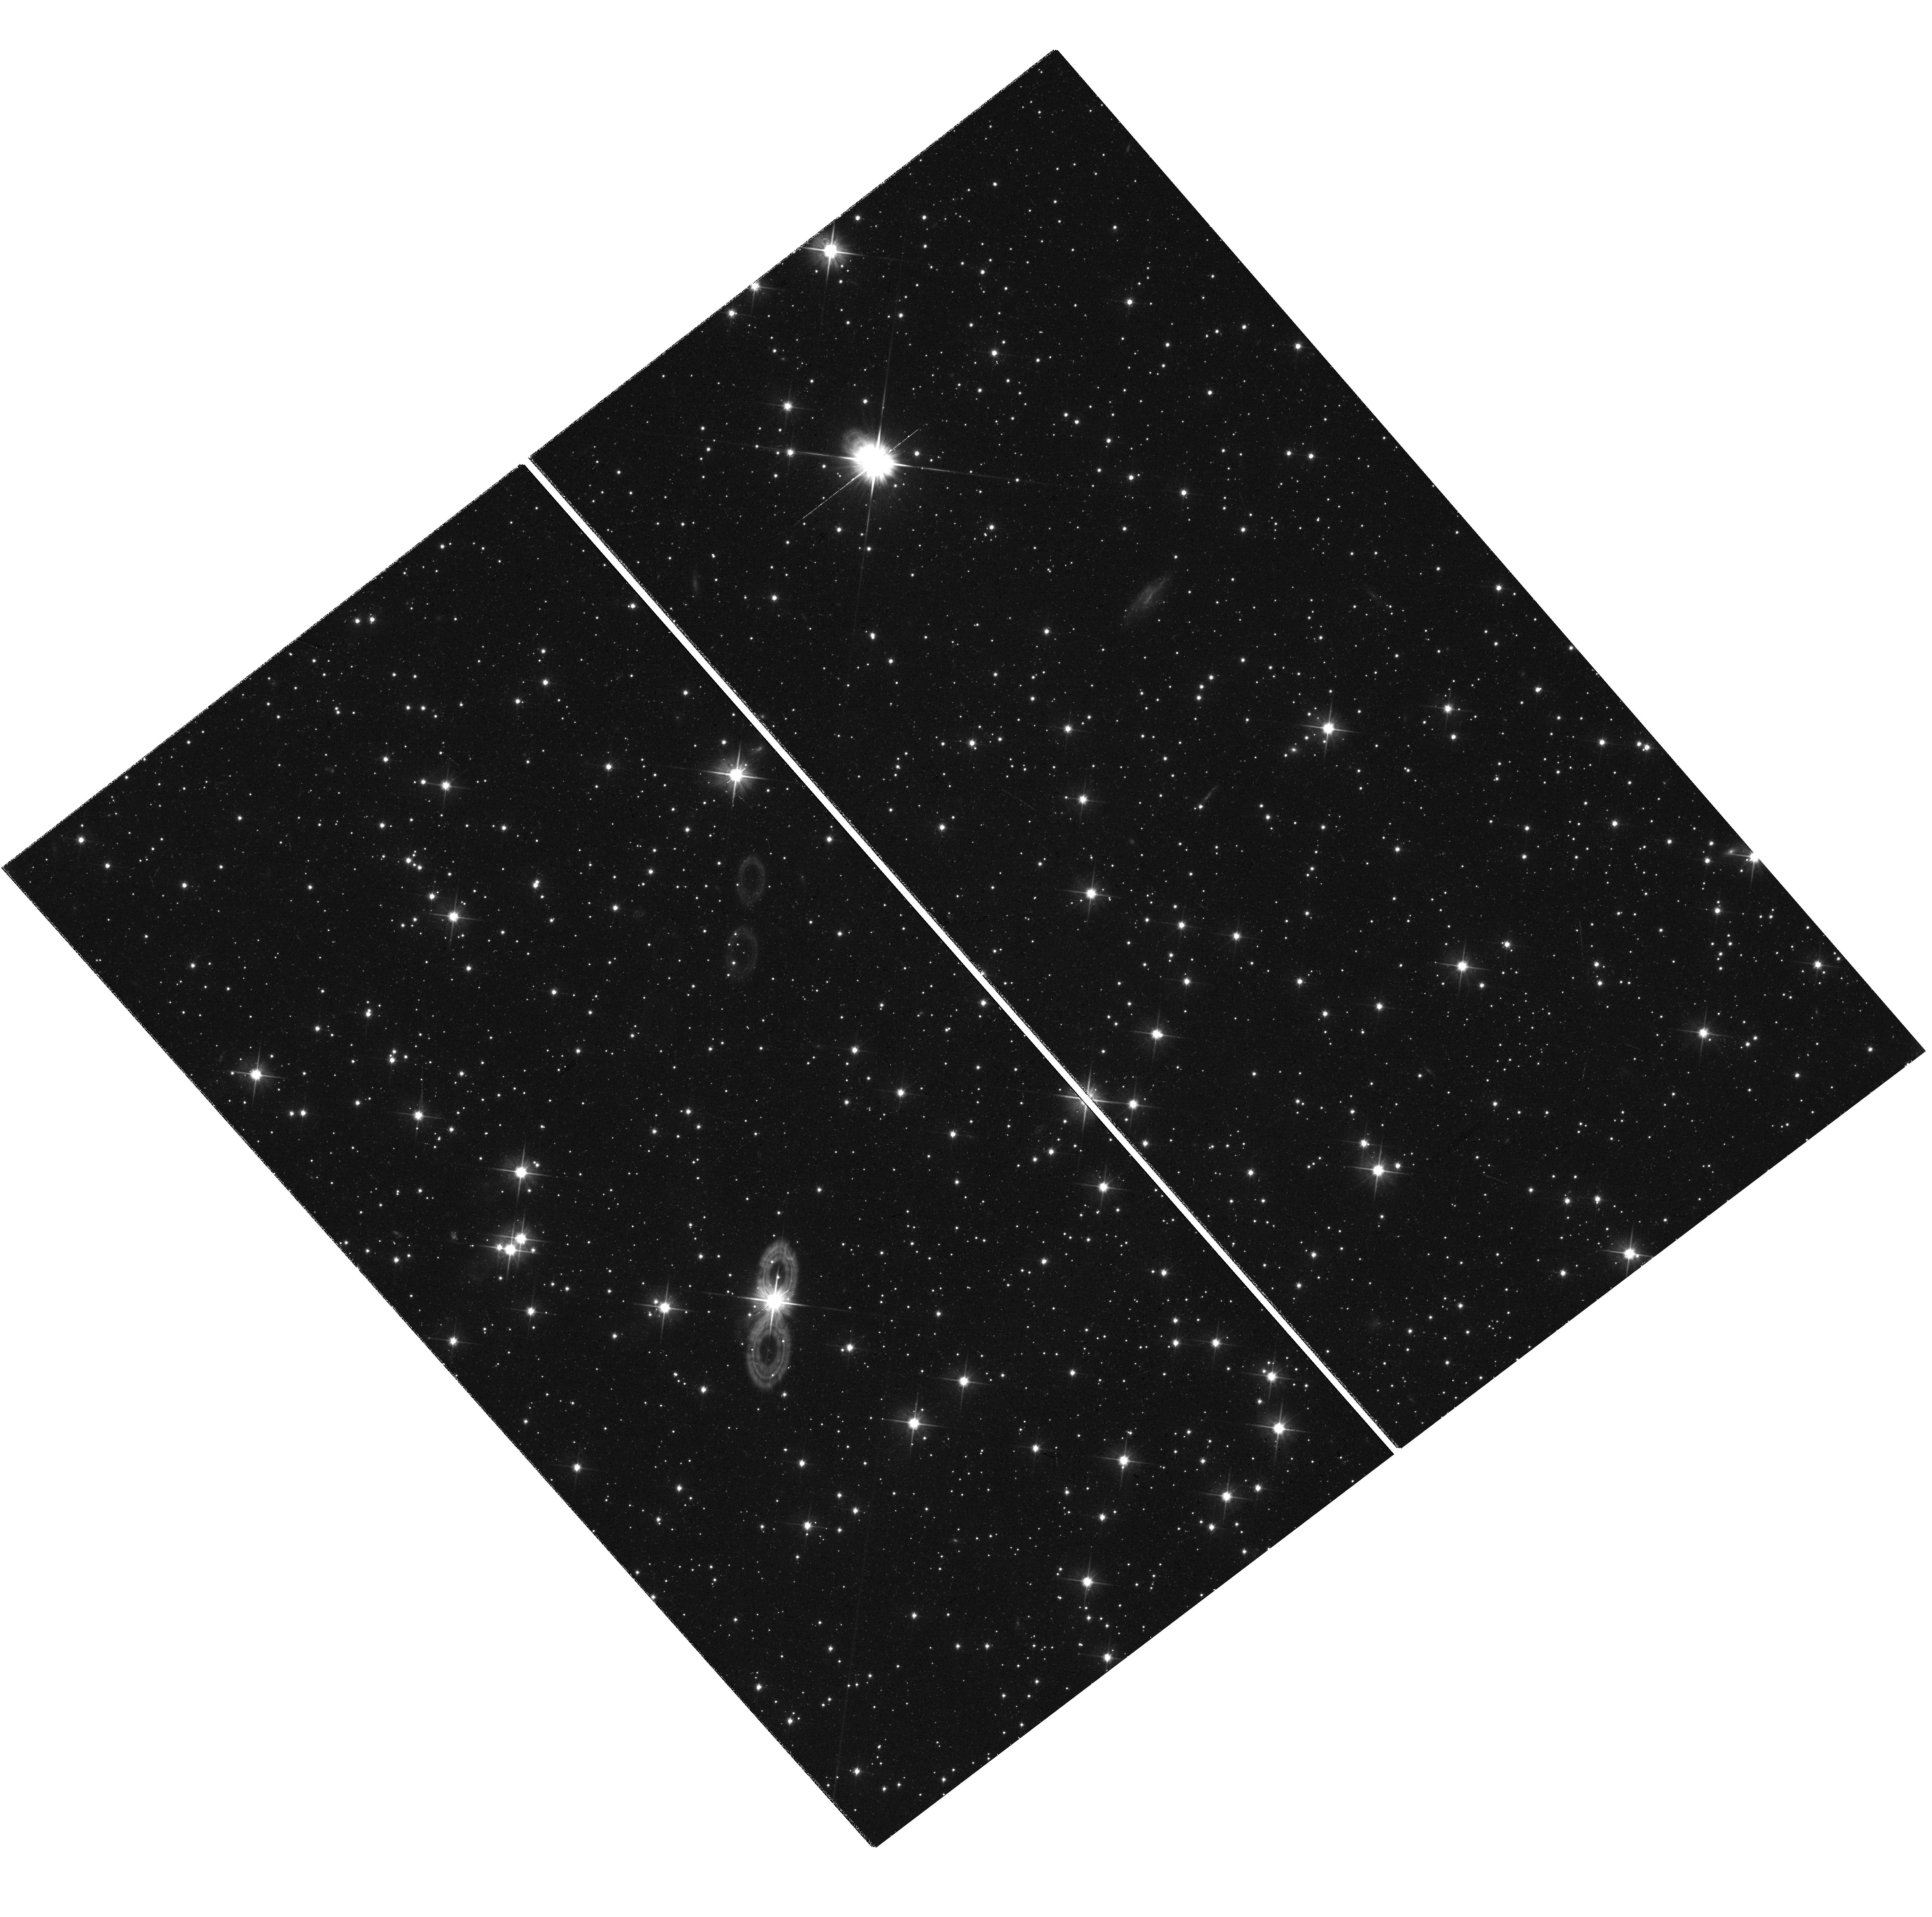
Target: MINNI330. Instrument: WFC3/UVIS. Filter: F606W. Exposure: 17 min. Observation ID: hst_17440_30_wfc3_uvis_f606w_ifb430

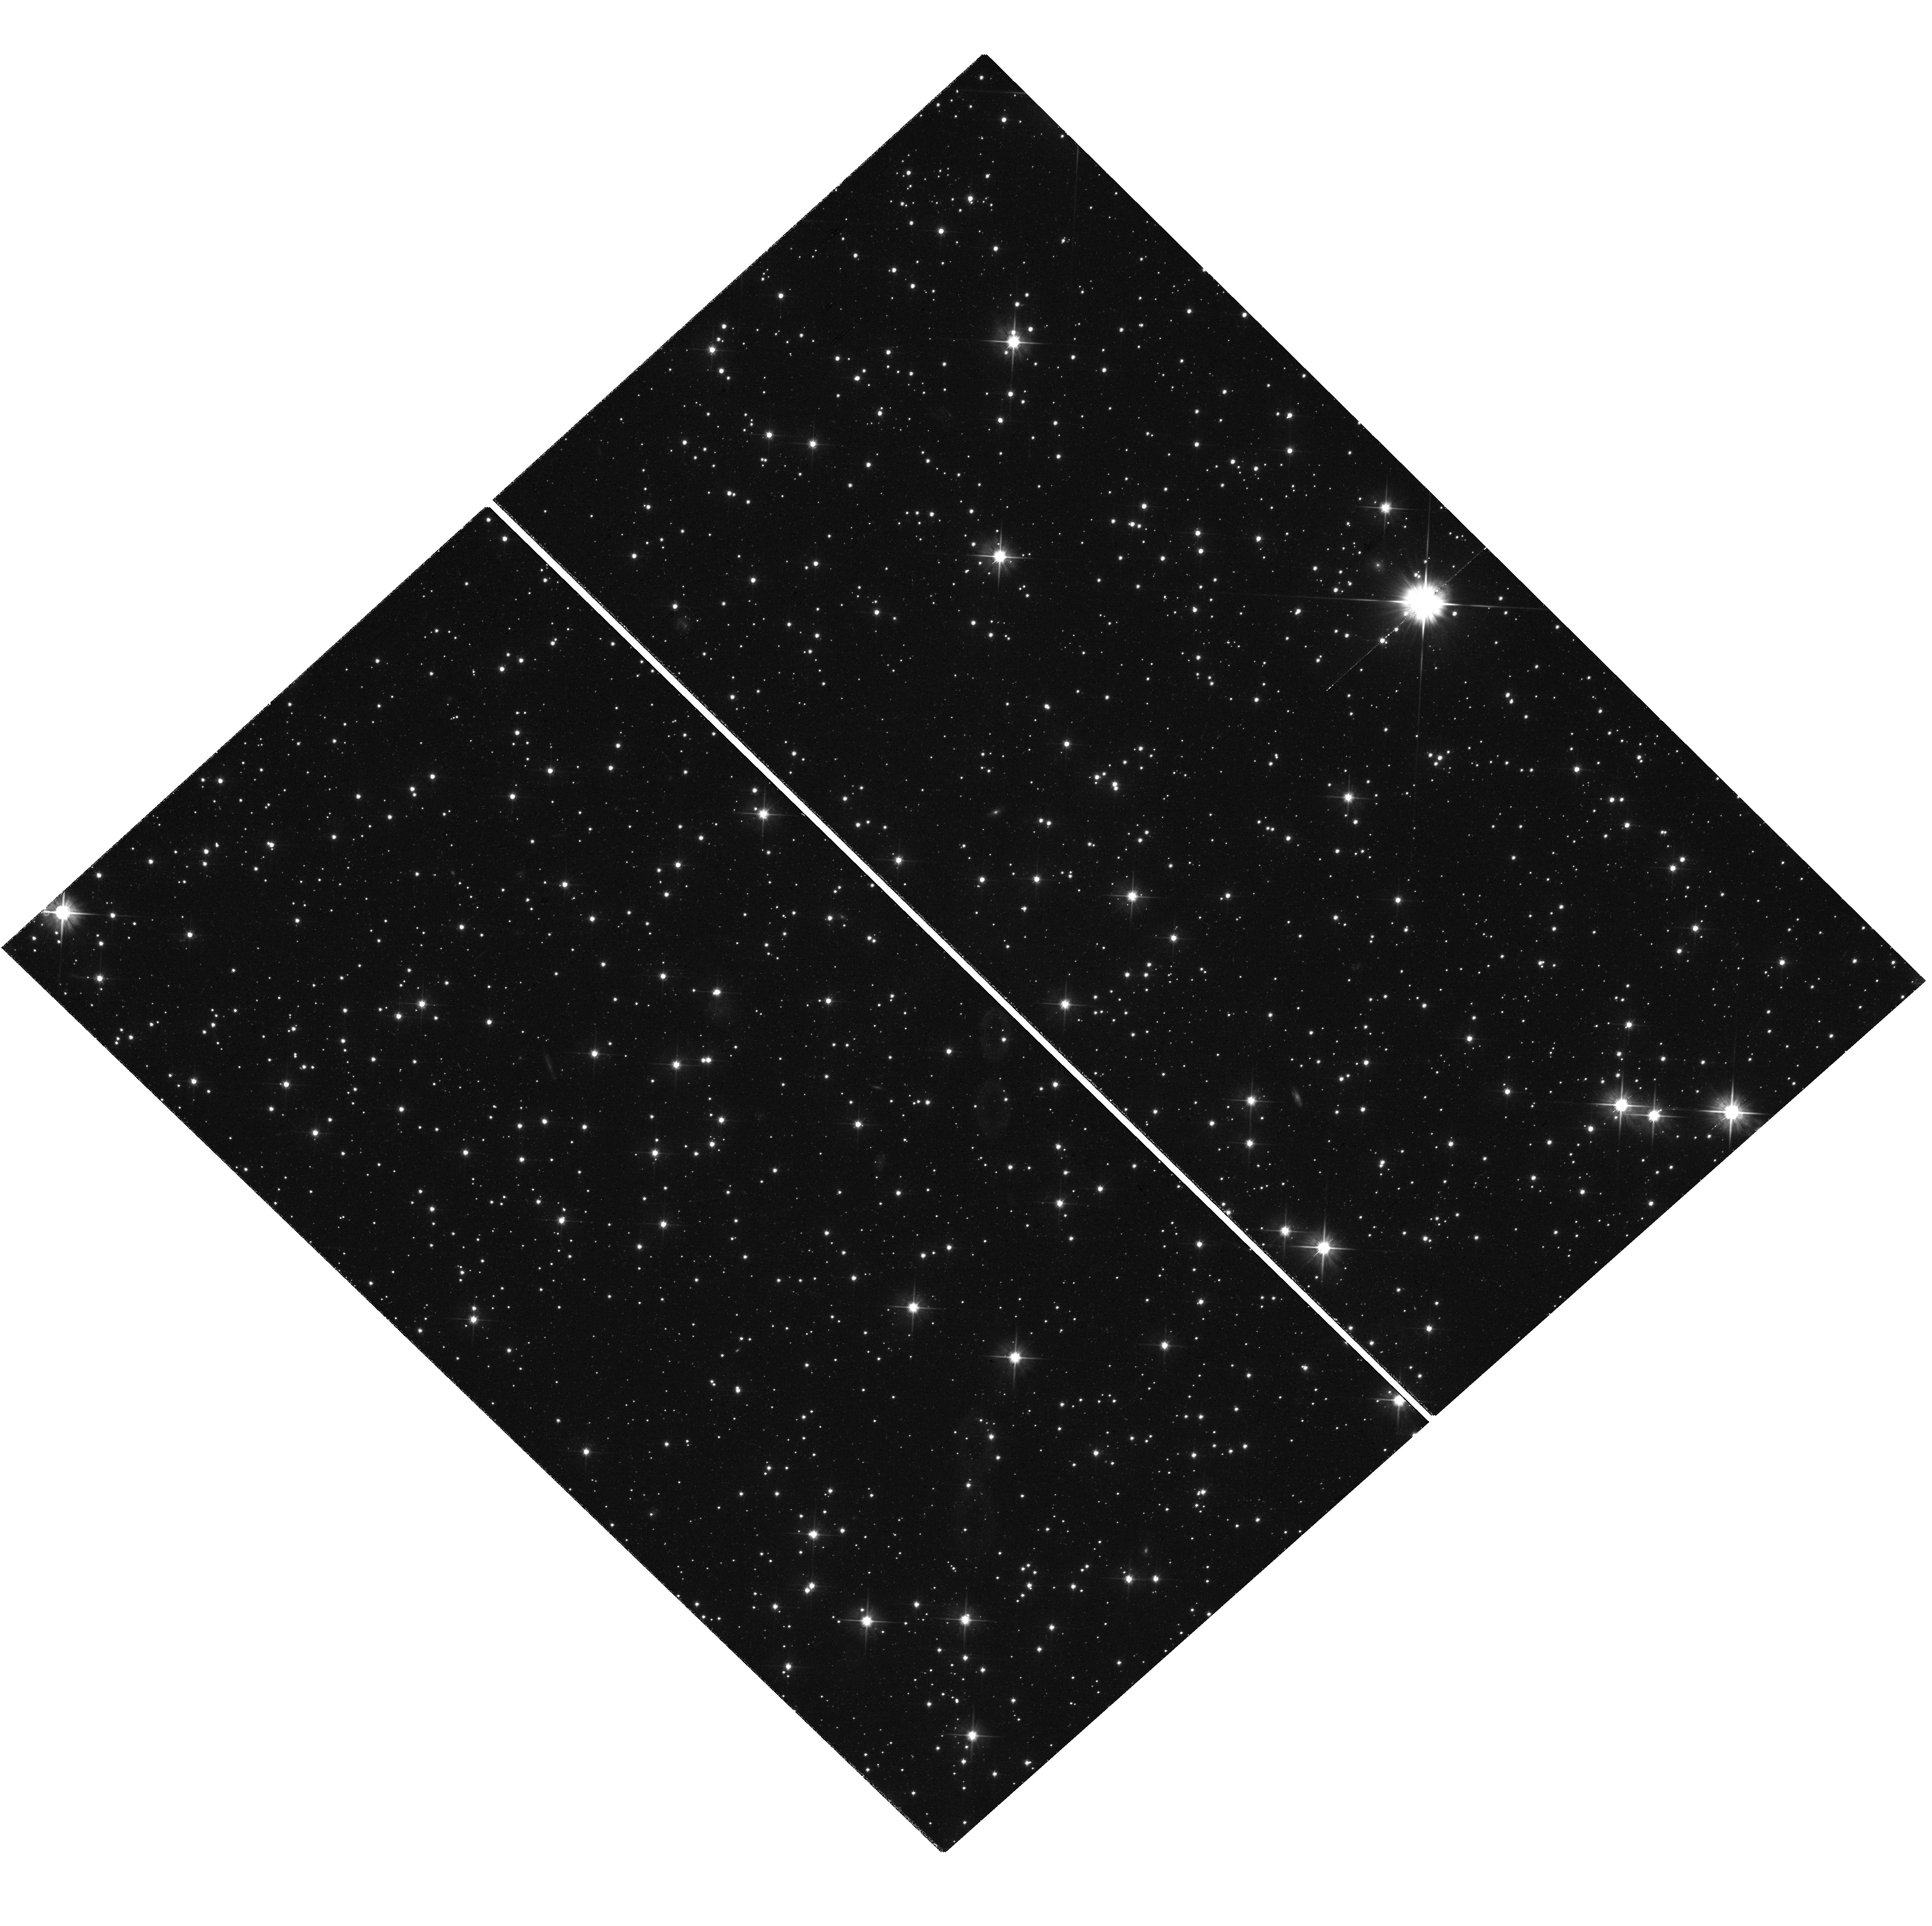
Target: MINNI144. Instrument: WFC3/UVIS. Filter: F606W. Exposure: 17 min. Observation ID: hst_17440_44_wfc3_uvis_f606w_ifb444

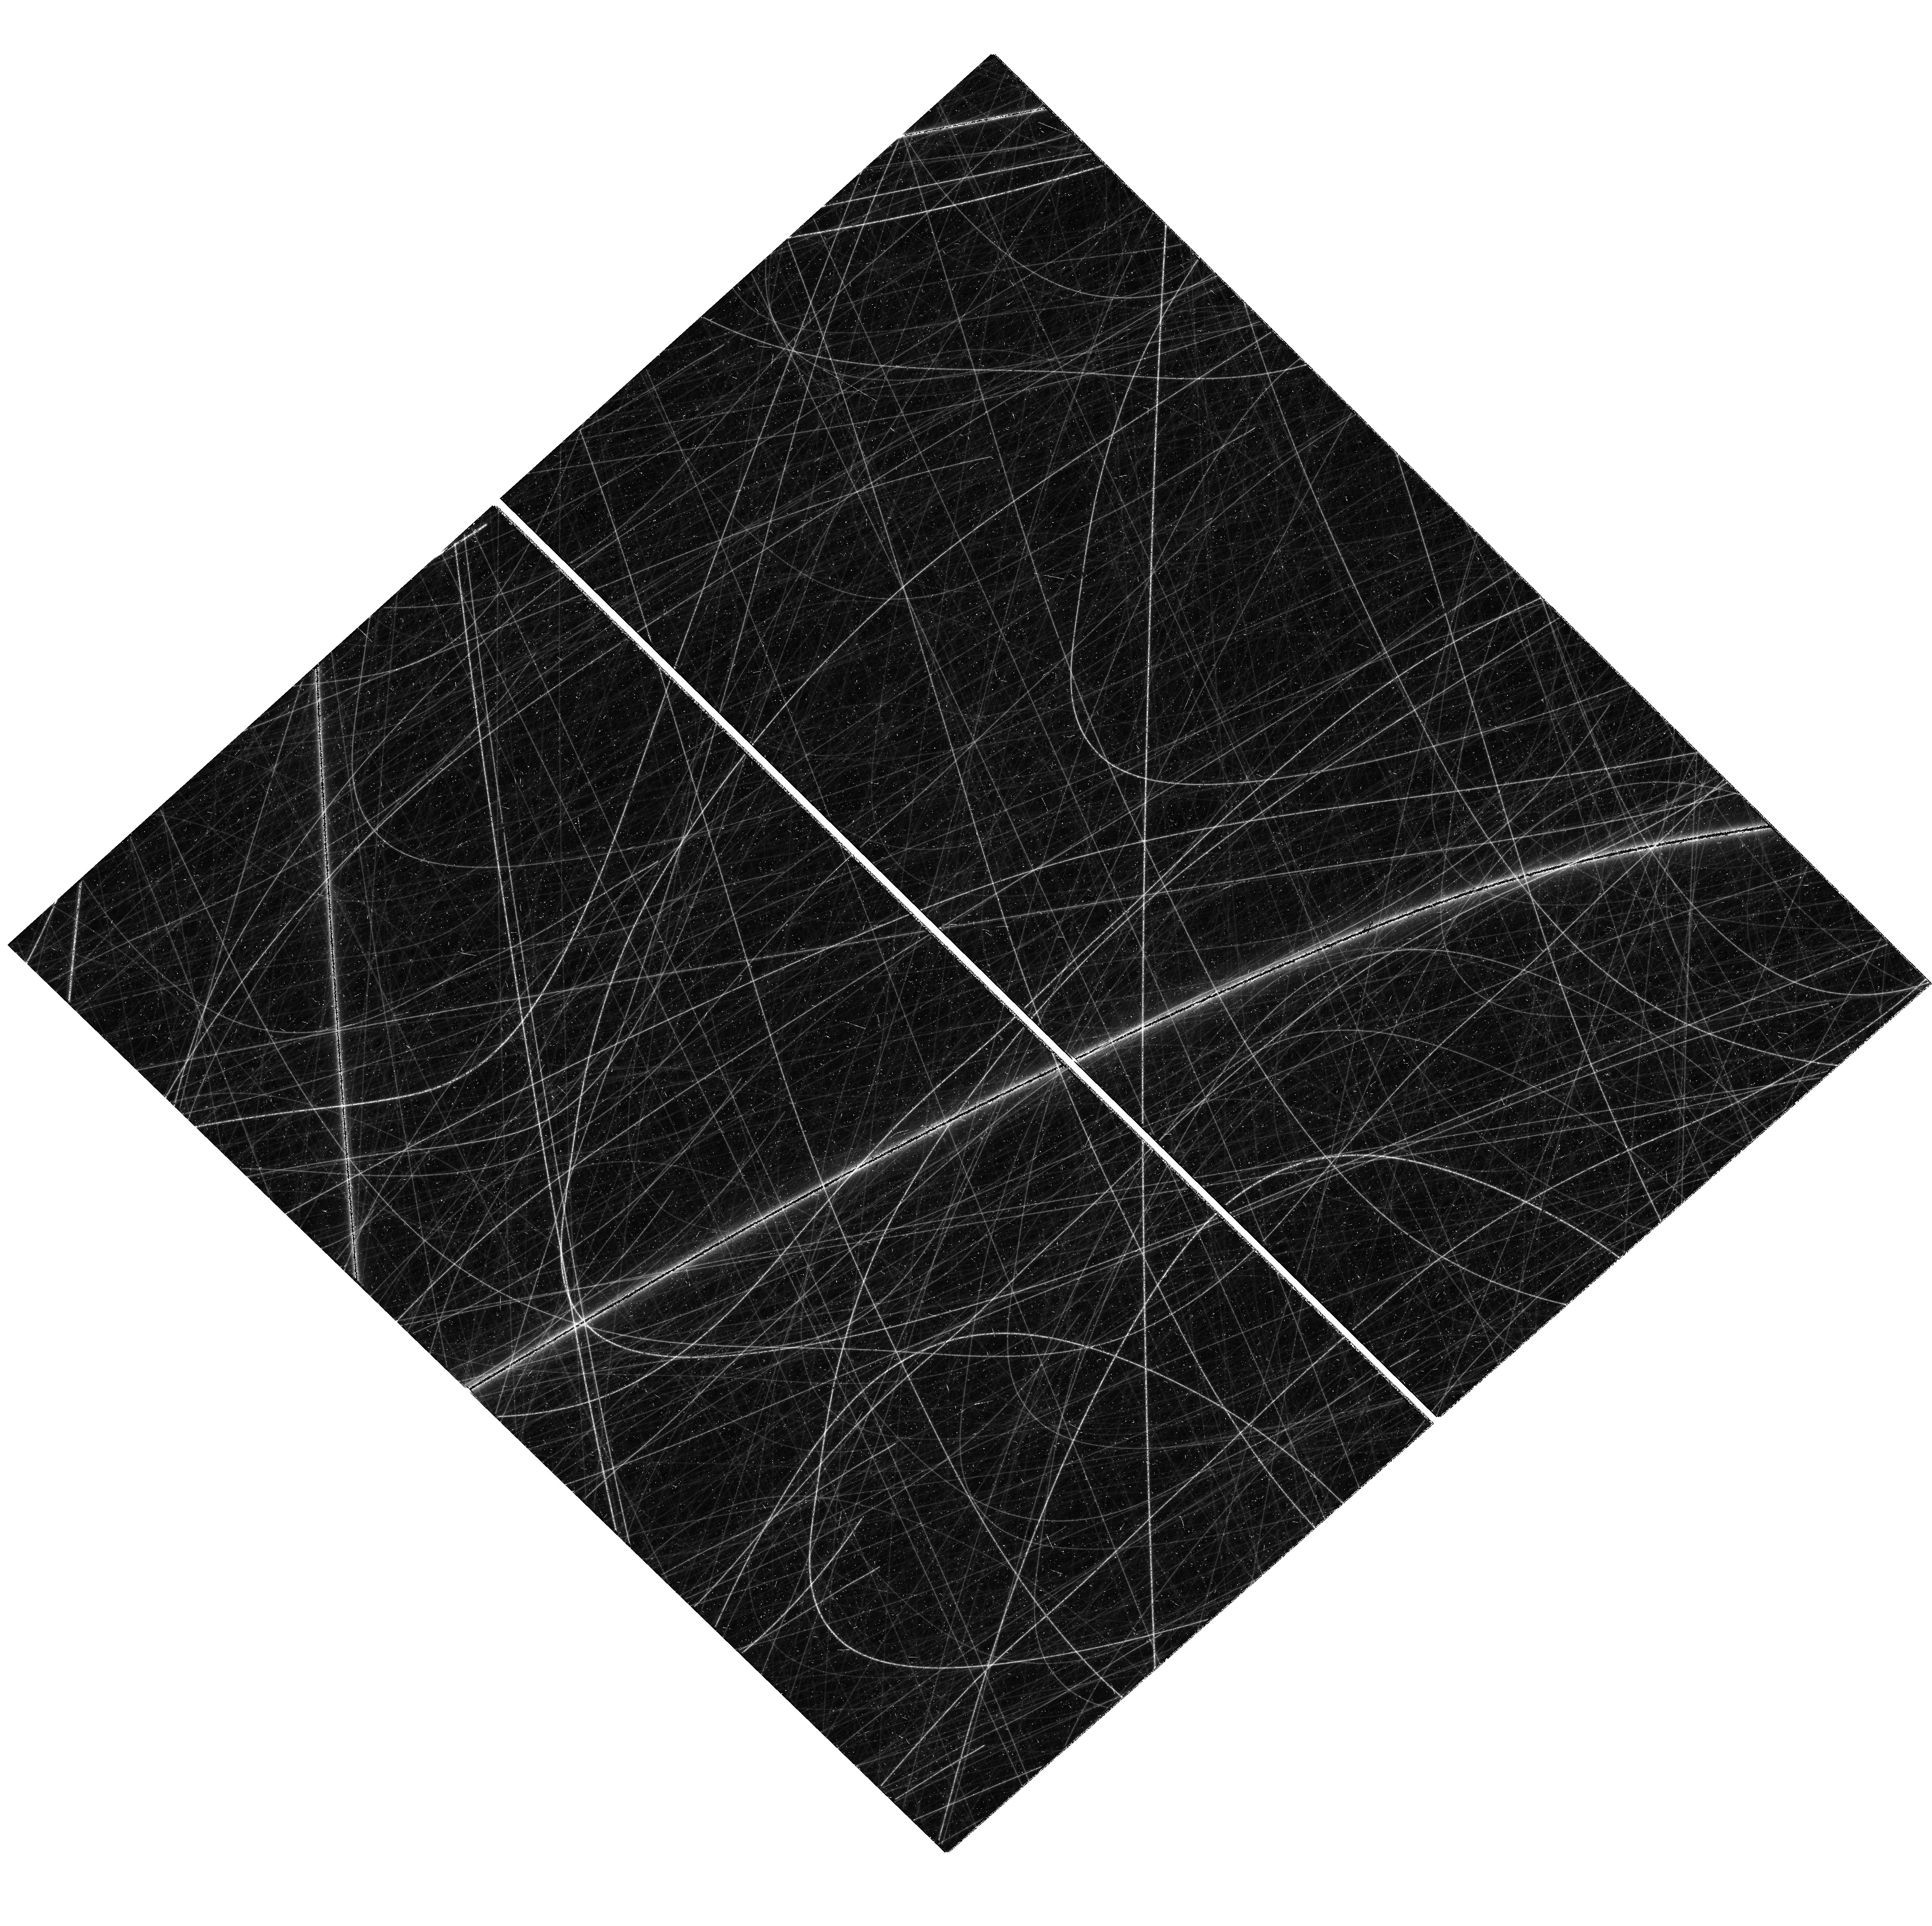
Target: MINNI311. Instrument: WFC3/UVIS. Filter: F814W. Exposure: 16 min. Observation ID: hst_17440_11_wfc3_uvis_f814w_ifb411

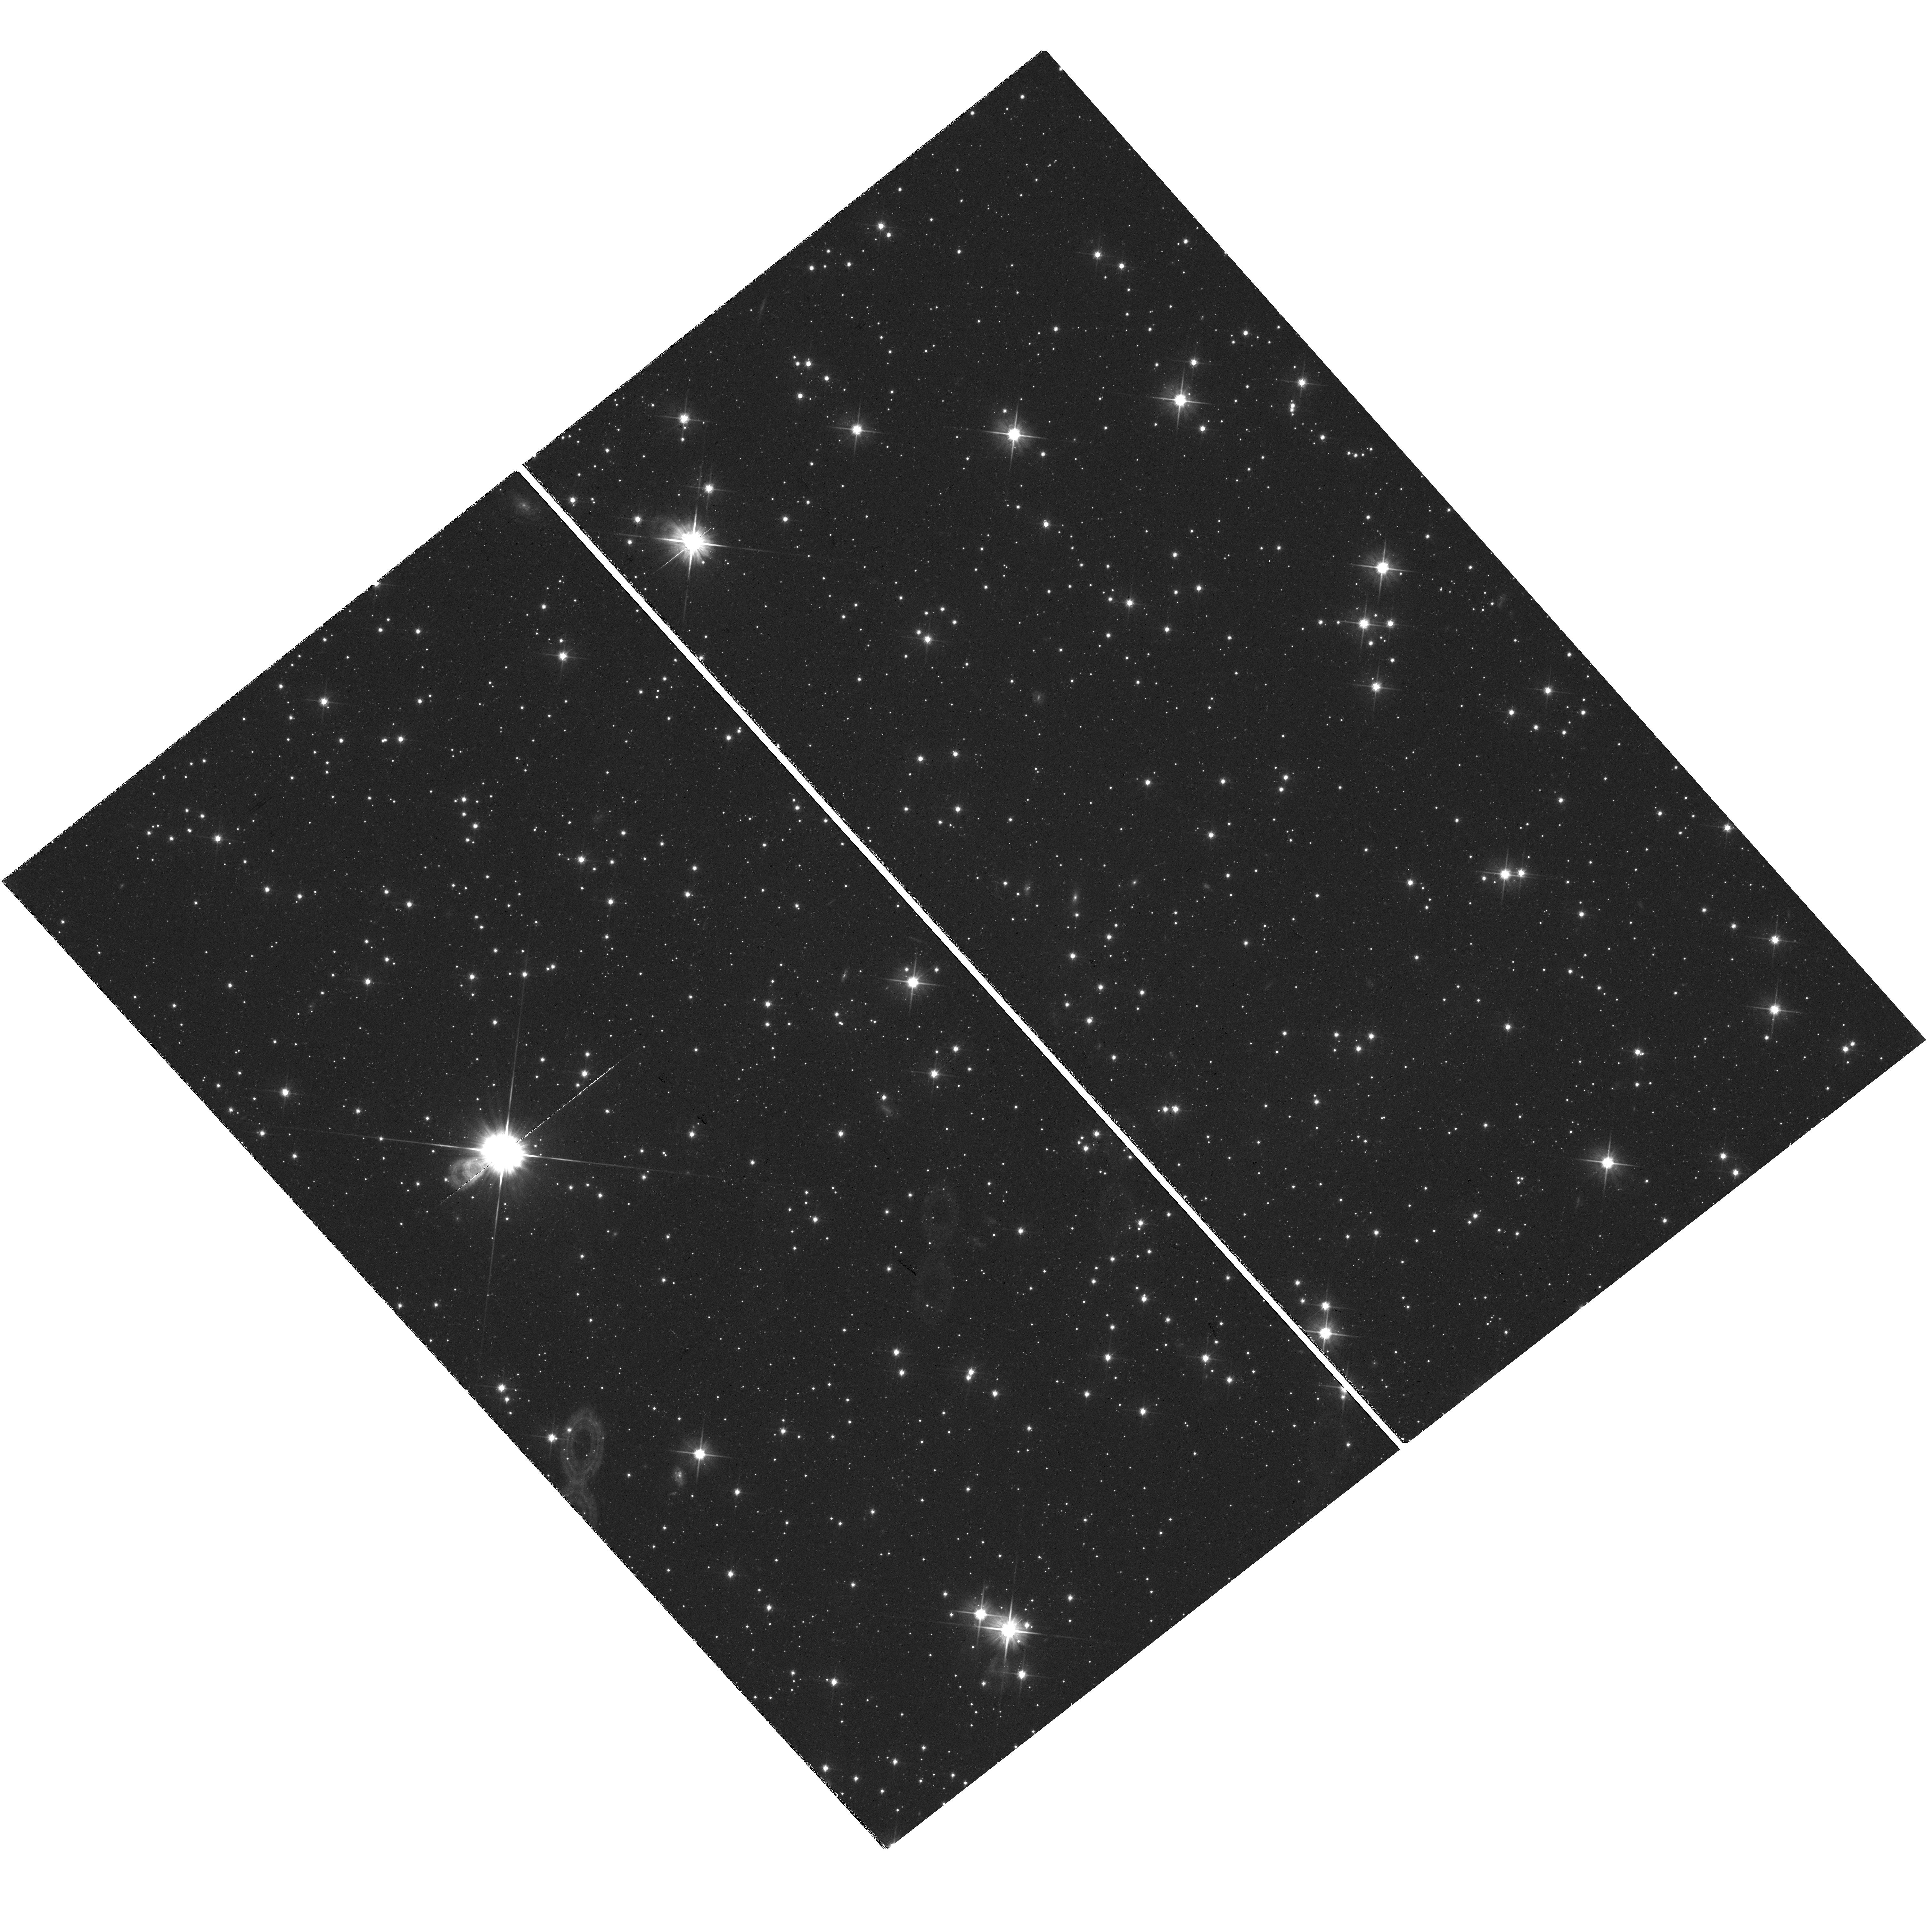
Target: MINNI145. Instrument: WFC3/UVIS. Filter: F606W. Exposure: 17 min. Observation ID: hst_17440_45_wfc3_uvis_f606w_ifb445

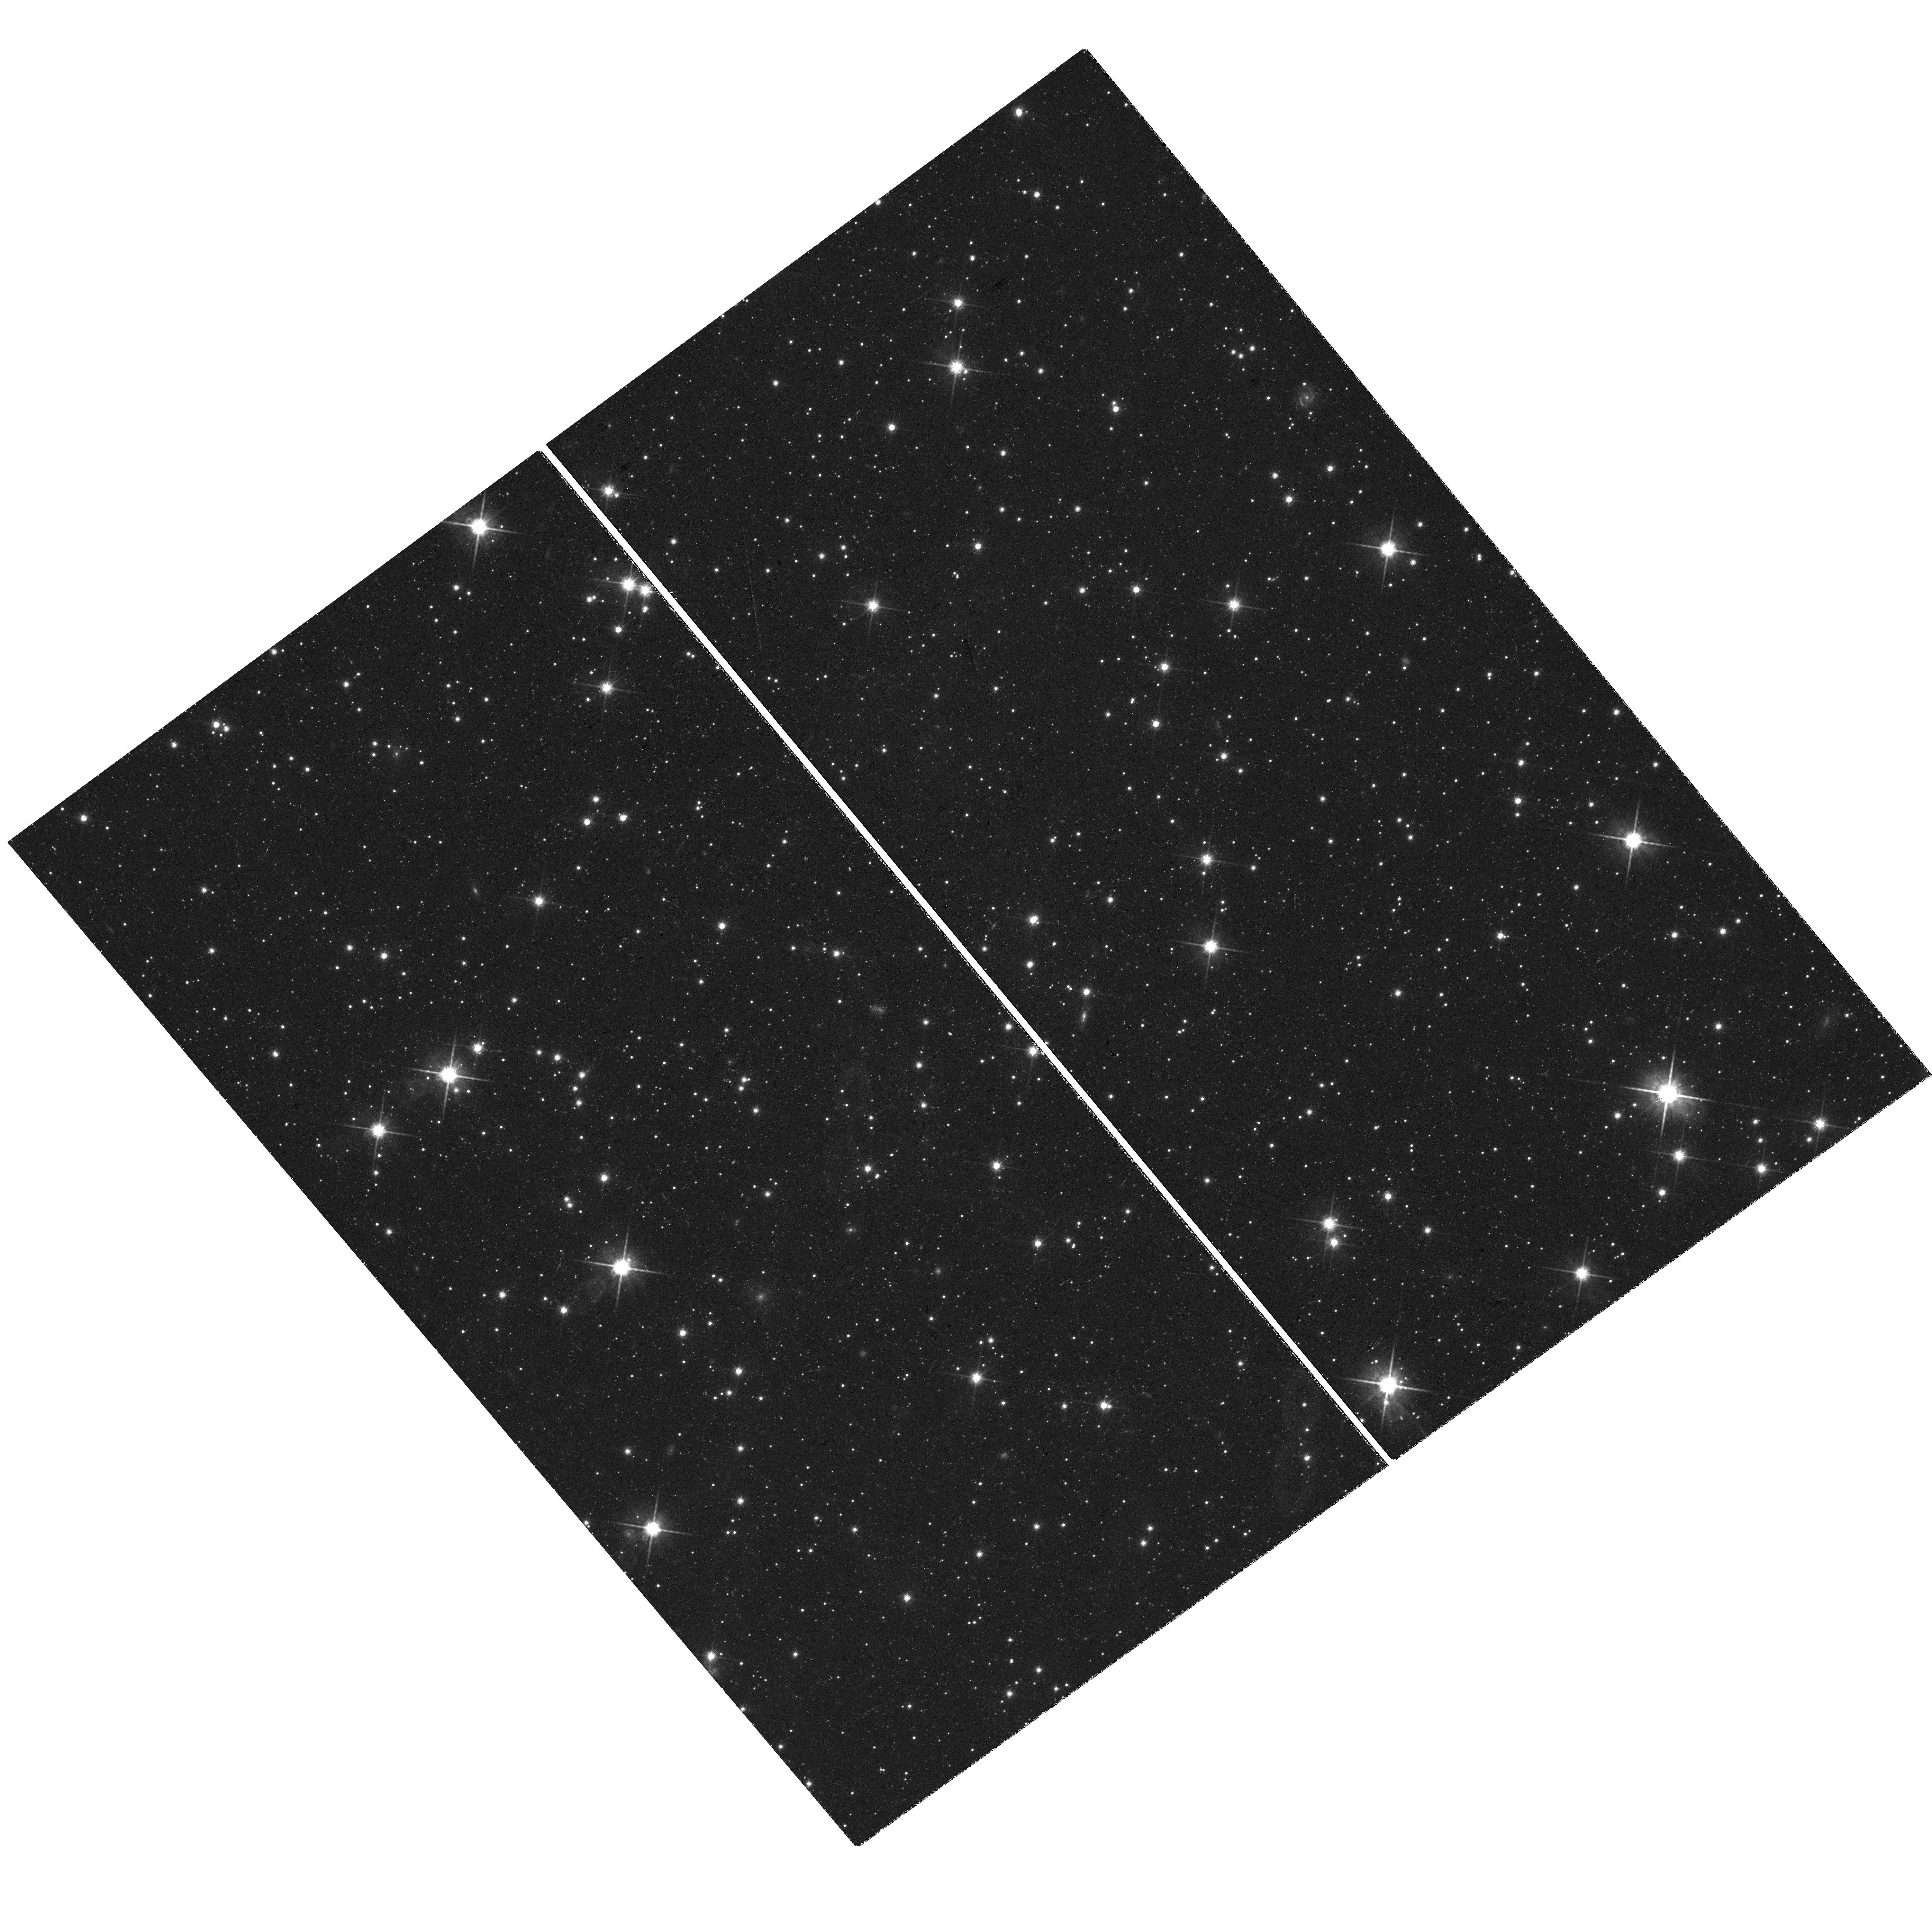
Target: MINNI325. Instrument: WFC3/UVIS. Filter: F814W. Exposure: 17 min. Observation ID: hst_17440_25_wfc3_uvis_f814w_ifb425

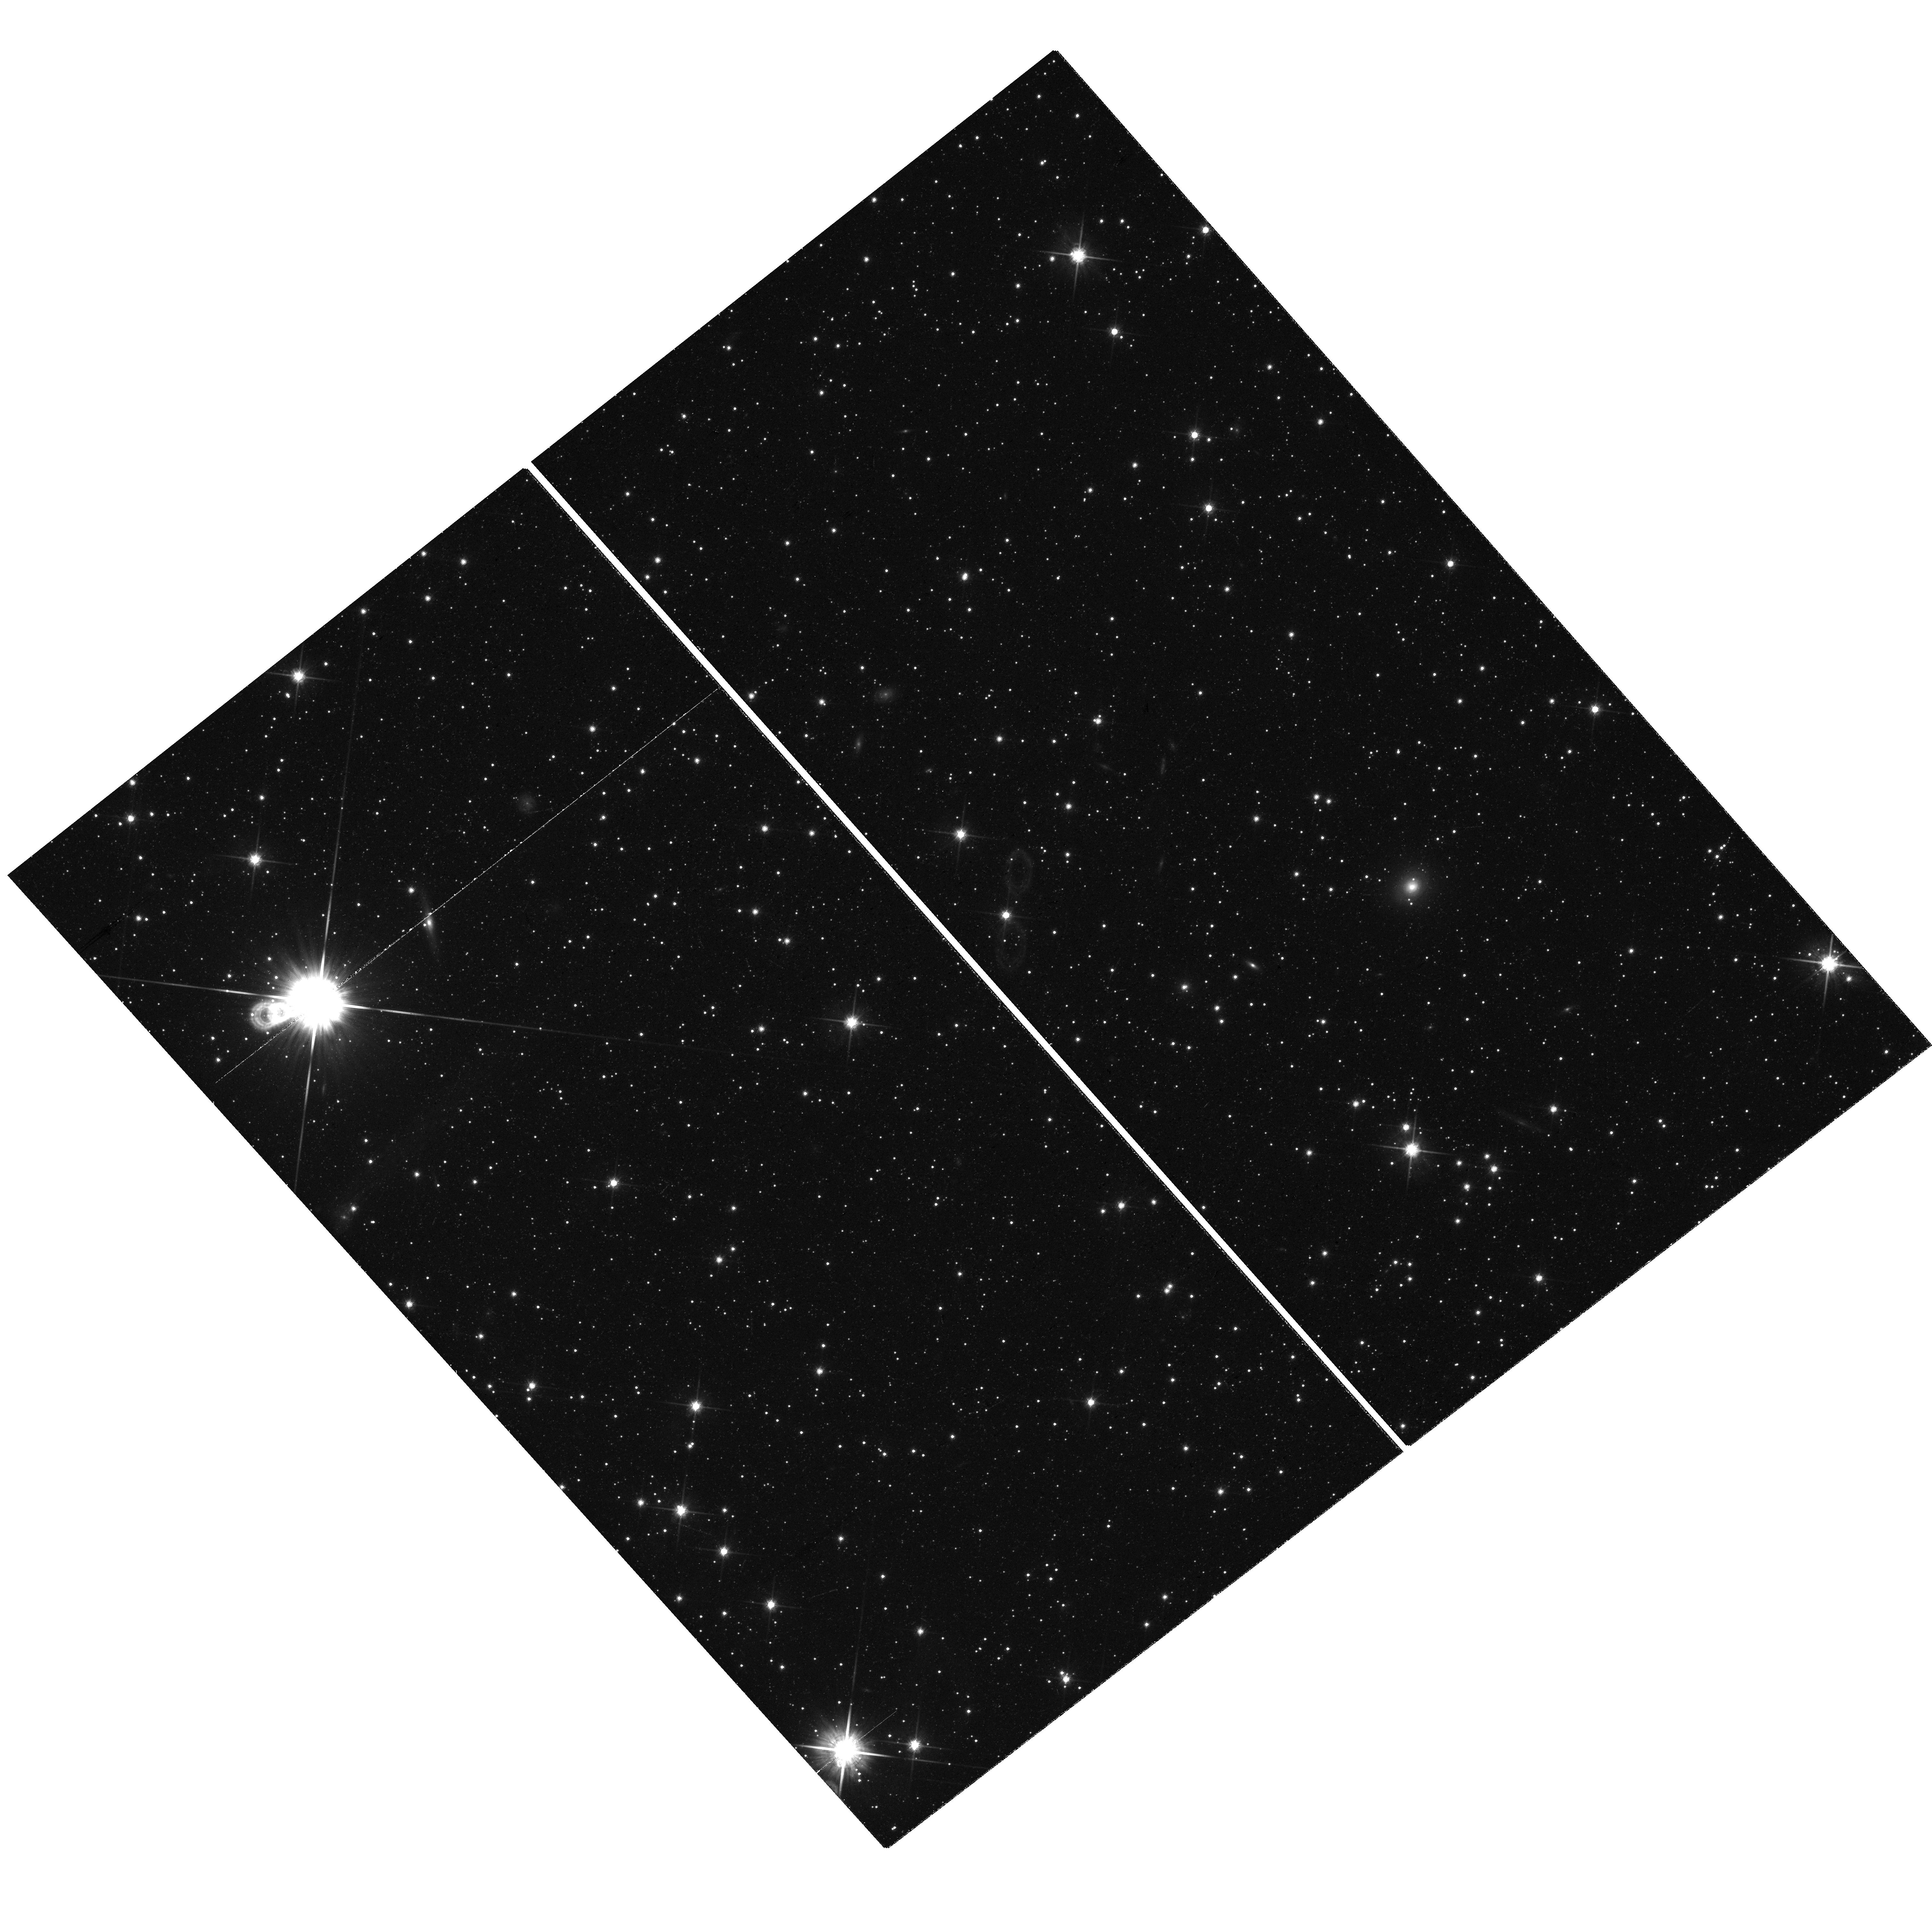
Target: MINNI148. Instrument: WFC3/UVIS. Filter: F814W. Exposure: 17 min. Observation ID: hst_17440_48_wfc3_uvis_f814w_ifb448

Assembling the Milky Way: Adding Globular Clusters from the Sagittarius Dwarf Galaxy (PI: Garro, Elisa Rita)

Globular clusters (GCs) are important tools to rebuild the accretion history of a galaxy. The newly discovered population of GCs in the main body of the Sagittarius (Sgr) dwarf galaxy can be used to probe this ongoing accretion event onto the Milky Way (MW). We propose to obtain deep WFC3 color-magnitude diagrams, reaching 2-3 magnitudes below the main sequence turn-off, for a dozen of these new Sgr GCs. Our main aim is to measure precise metallicities and ages for these objects, and also derive their structural parameters. The results will allow us to more fully characterize the complete GC system of the infalling Sgr dwarf galaxy, and its ongoing contributions to metallicity distribution, luminosity function, and age-metallicity relations of the Milky Way. This will help paint a detailed picture of galactic cannibalization in our own backyard, a process which continues to shape the Milky Way, and the evolution of galaxies everywhere.